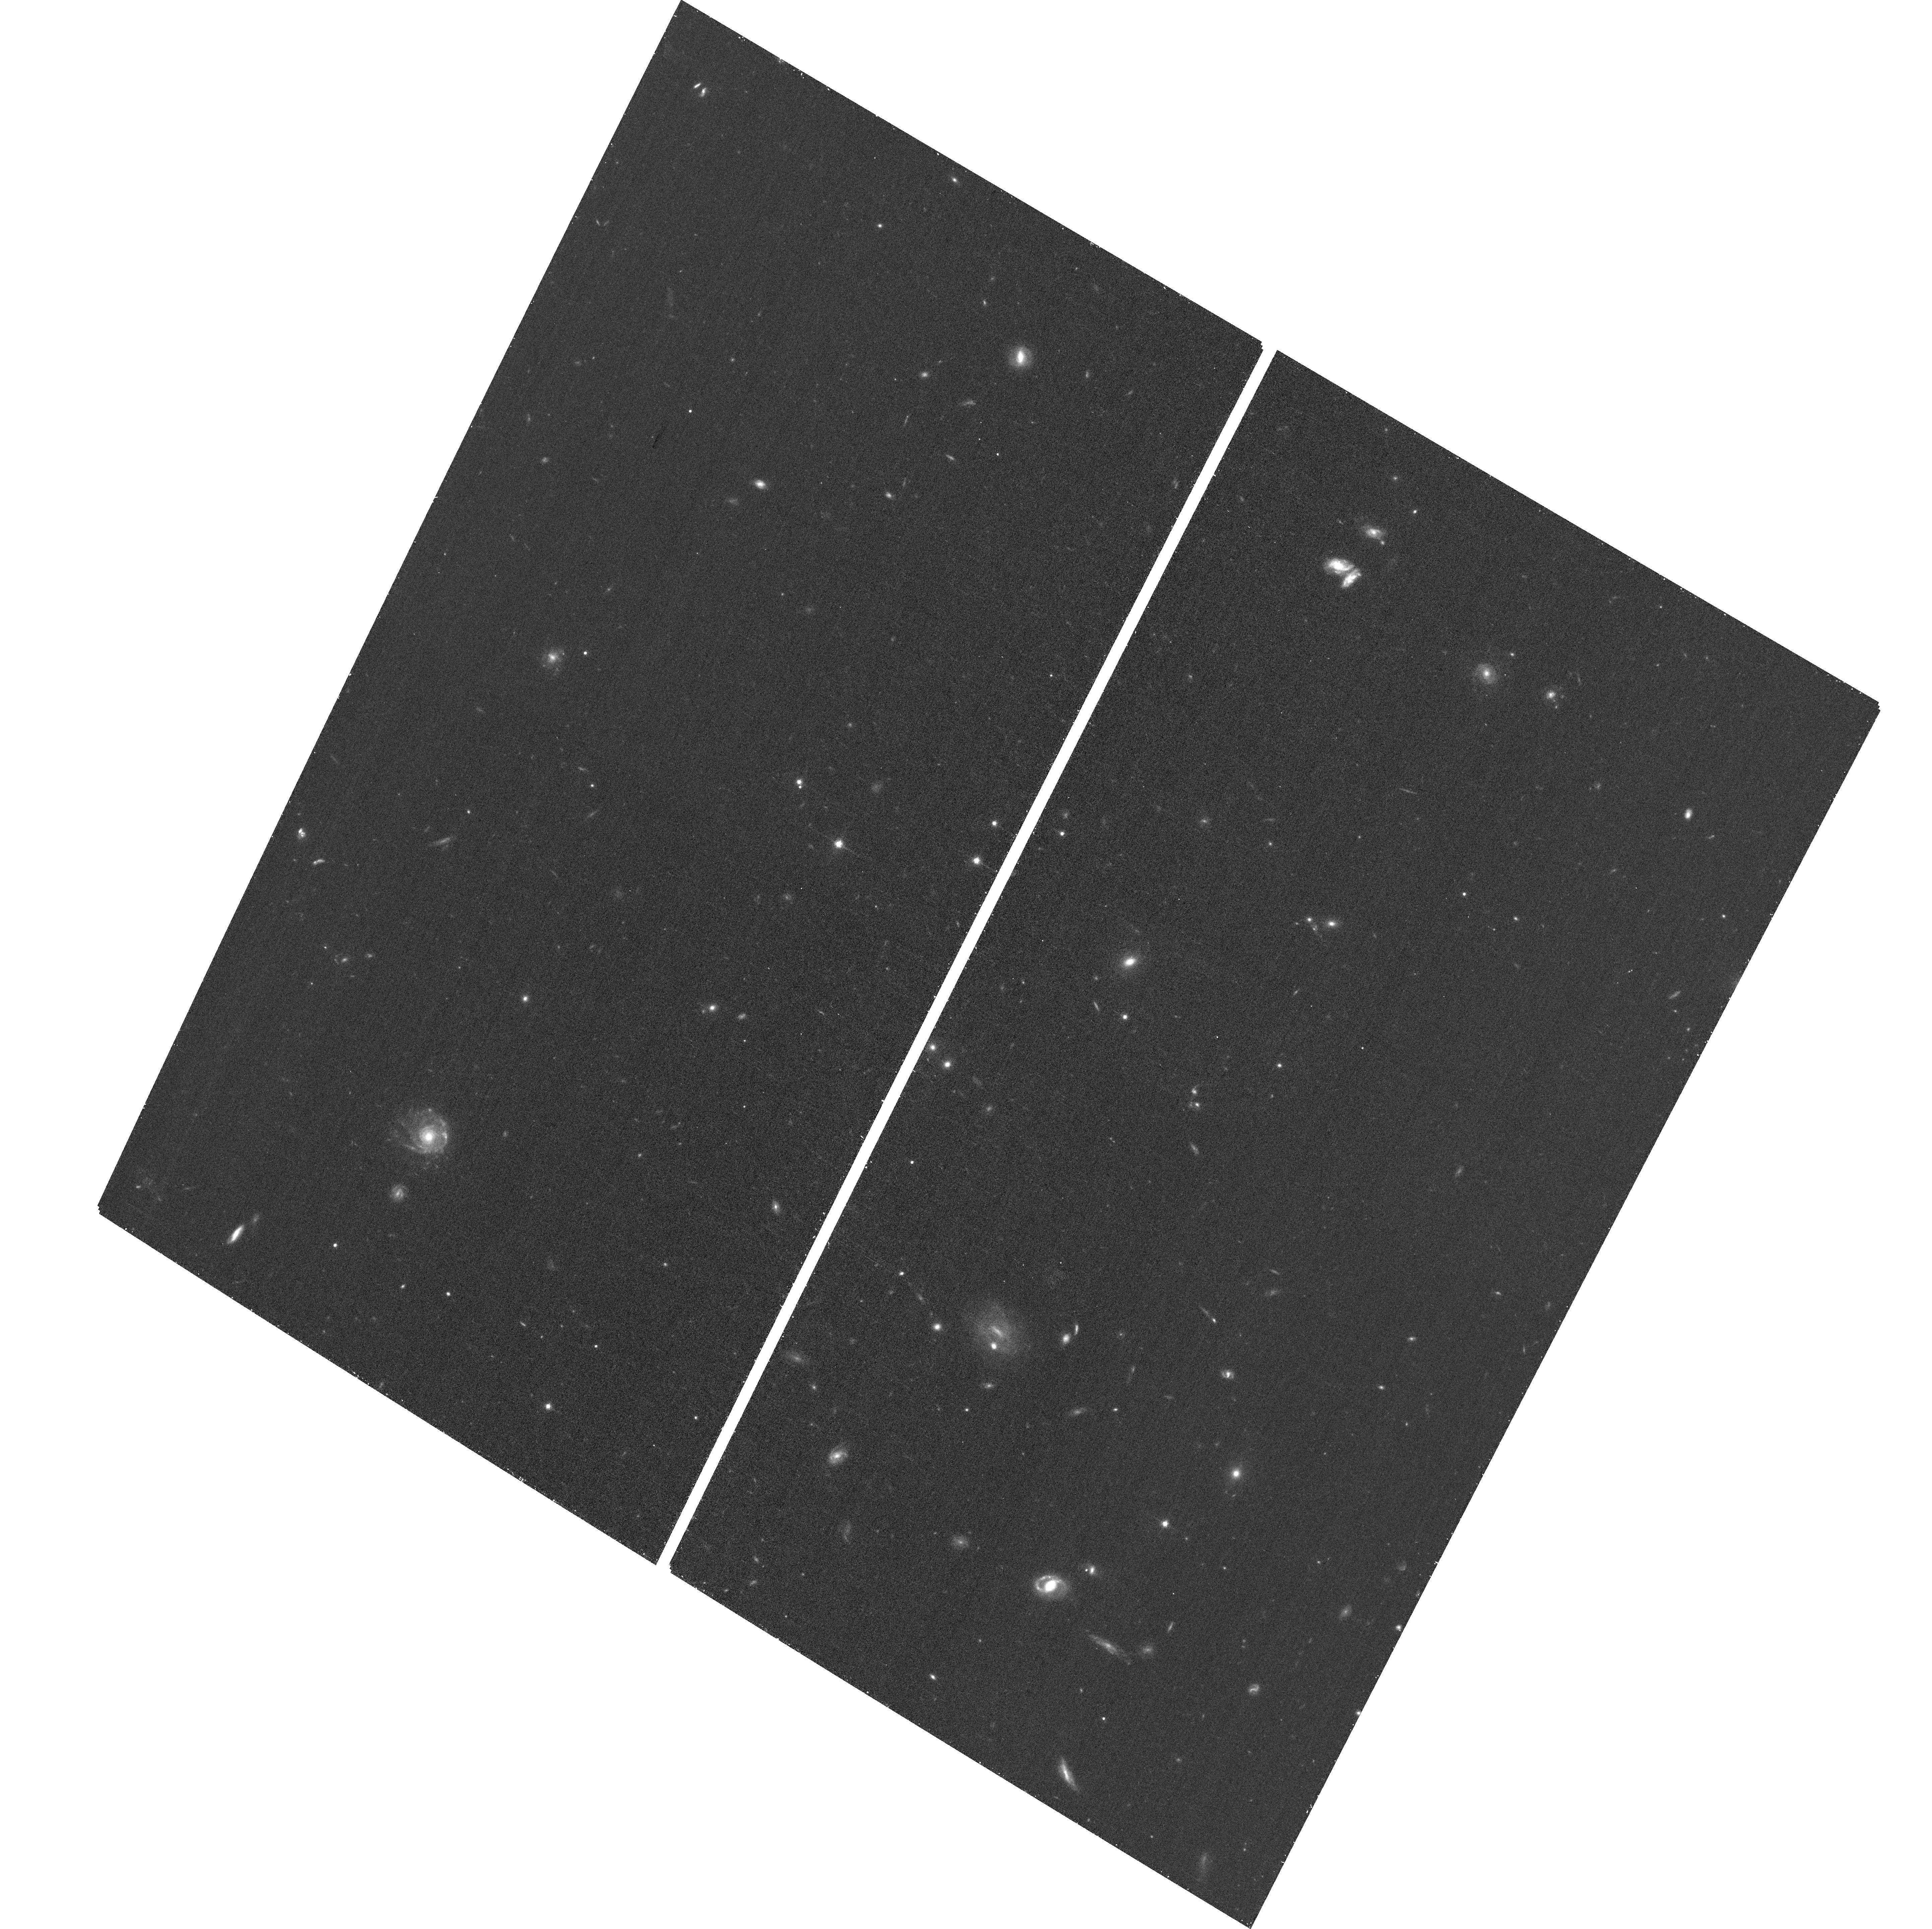
Target: GRB190114C
Instrument: ACS/WFC
Filter: F775W
Exposure: 17 min
Observation ID: hst_15979_02_acs_wfc_f775w_je4602

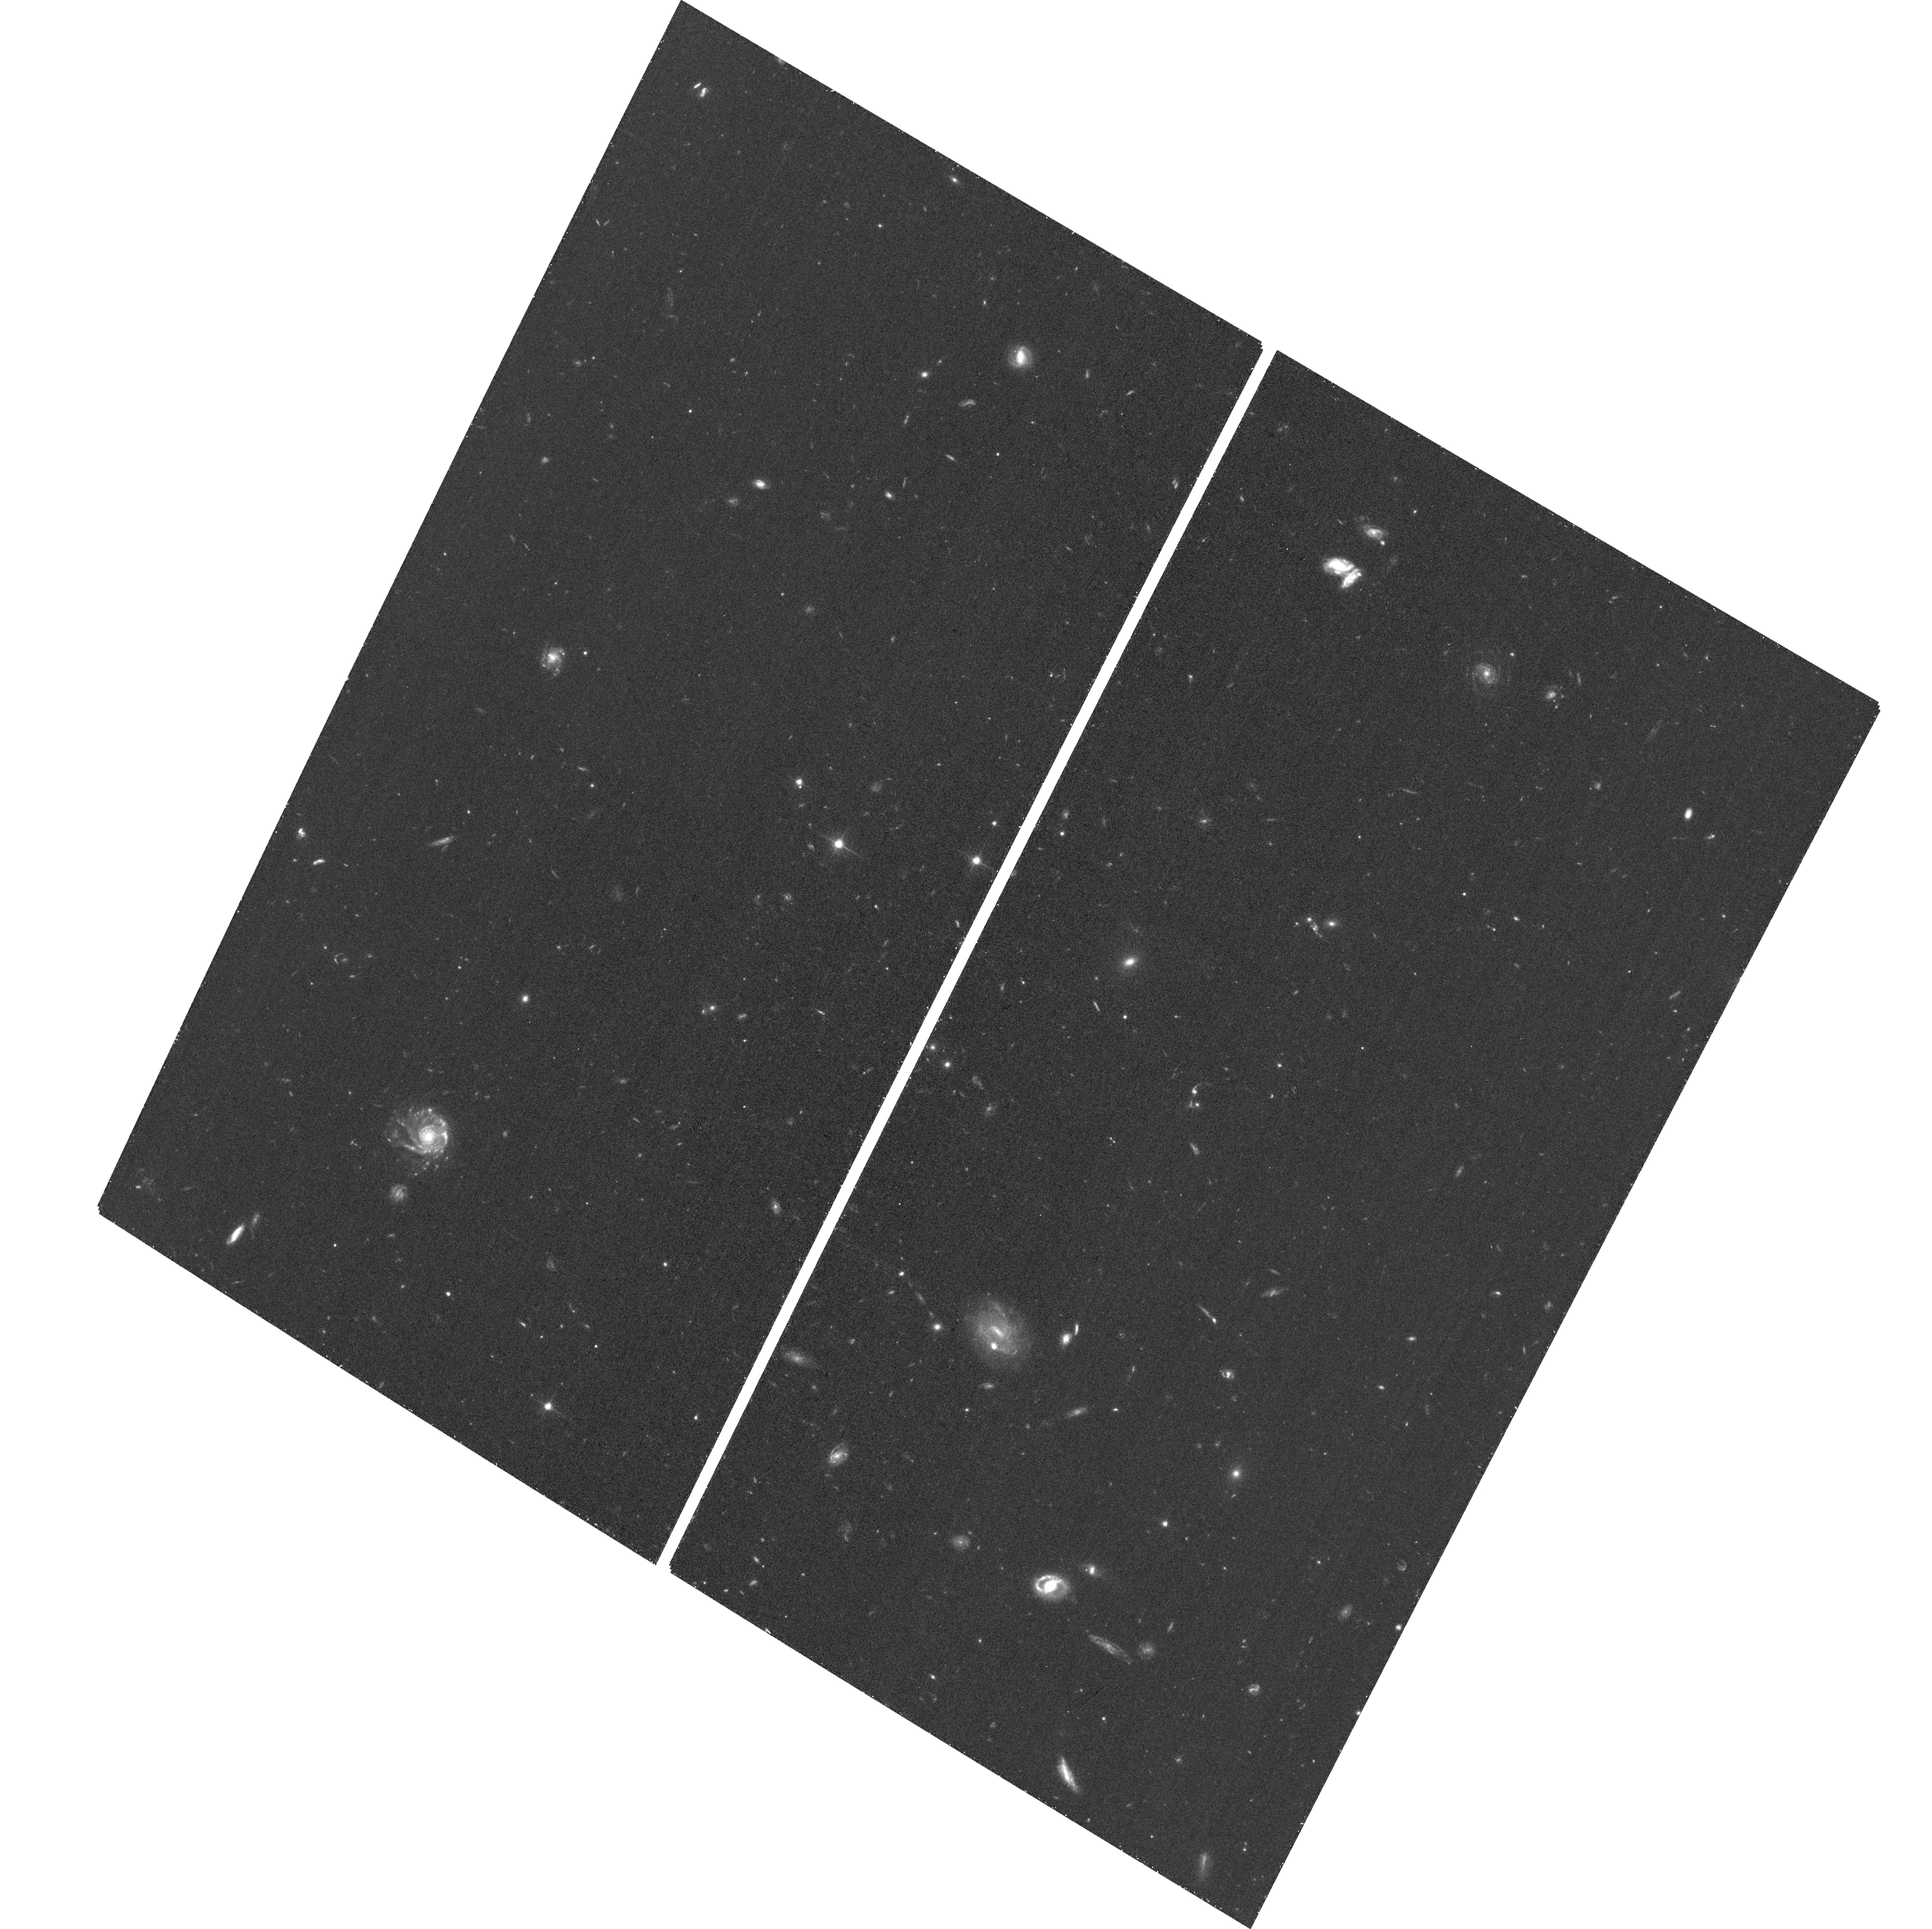
Target: GRB190114C
Instrument: ACS/WFC
Filter: F606W
Exposure: 23 min
Observation ID: hst_15979_02_acs_wfc_f606w_je4602

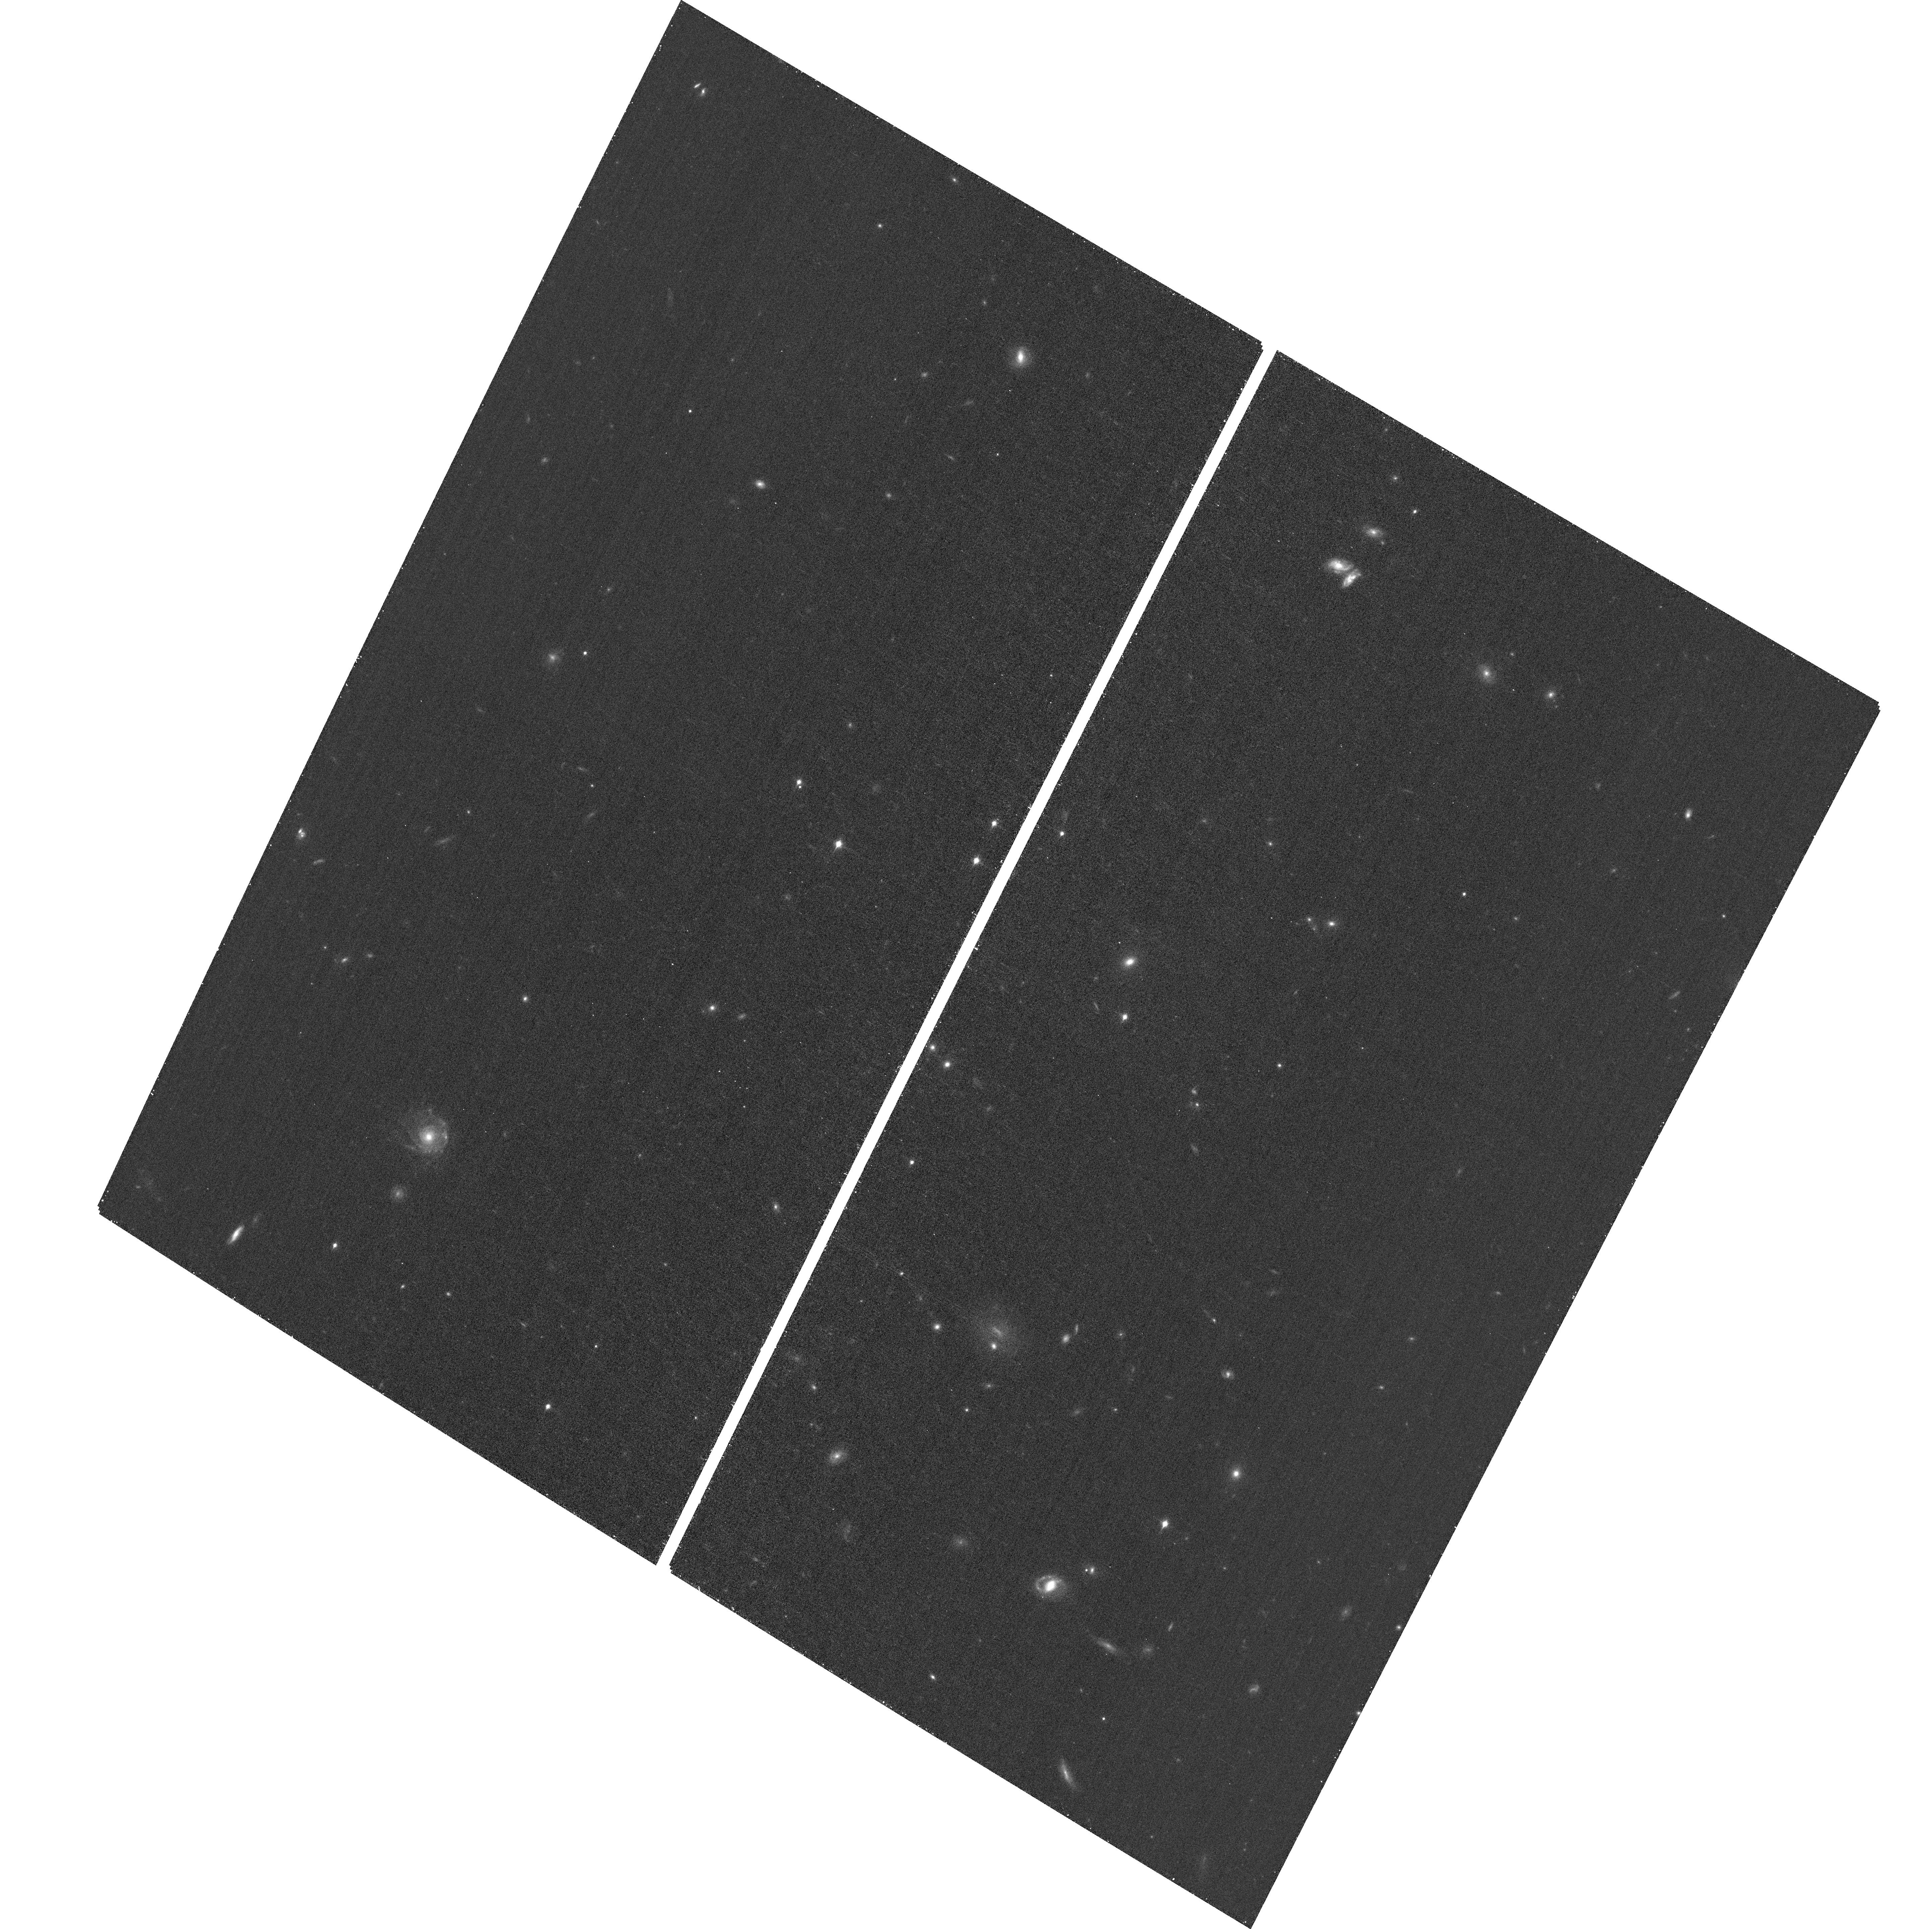
Target: GRB190114C
Instrument: ACS/WFC
Filter: F850LP
Exposure: 18 min
Observation ID: hst_15979_02_acs_wfc_f850lp_je4602

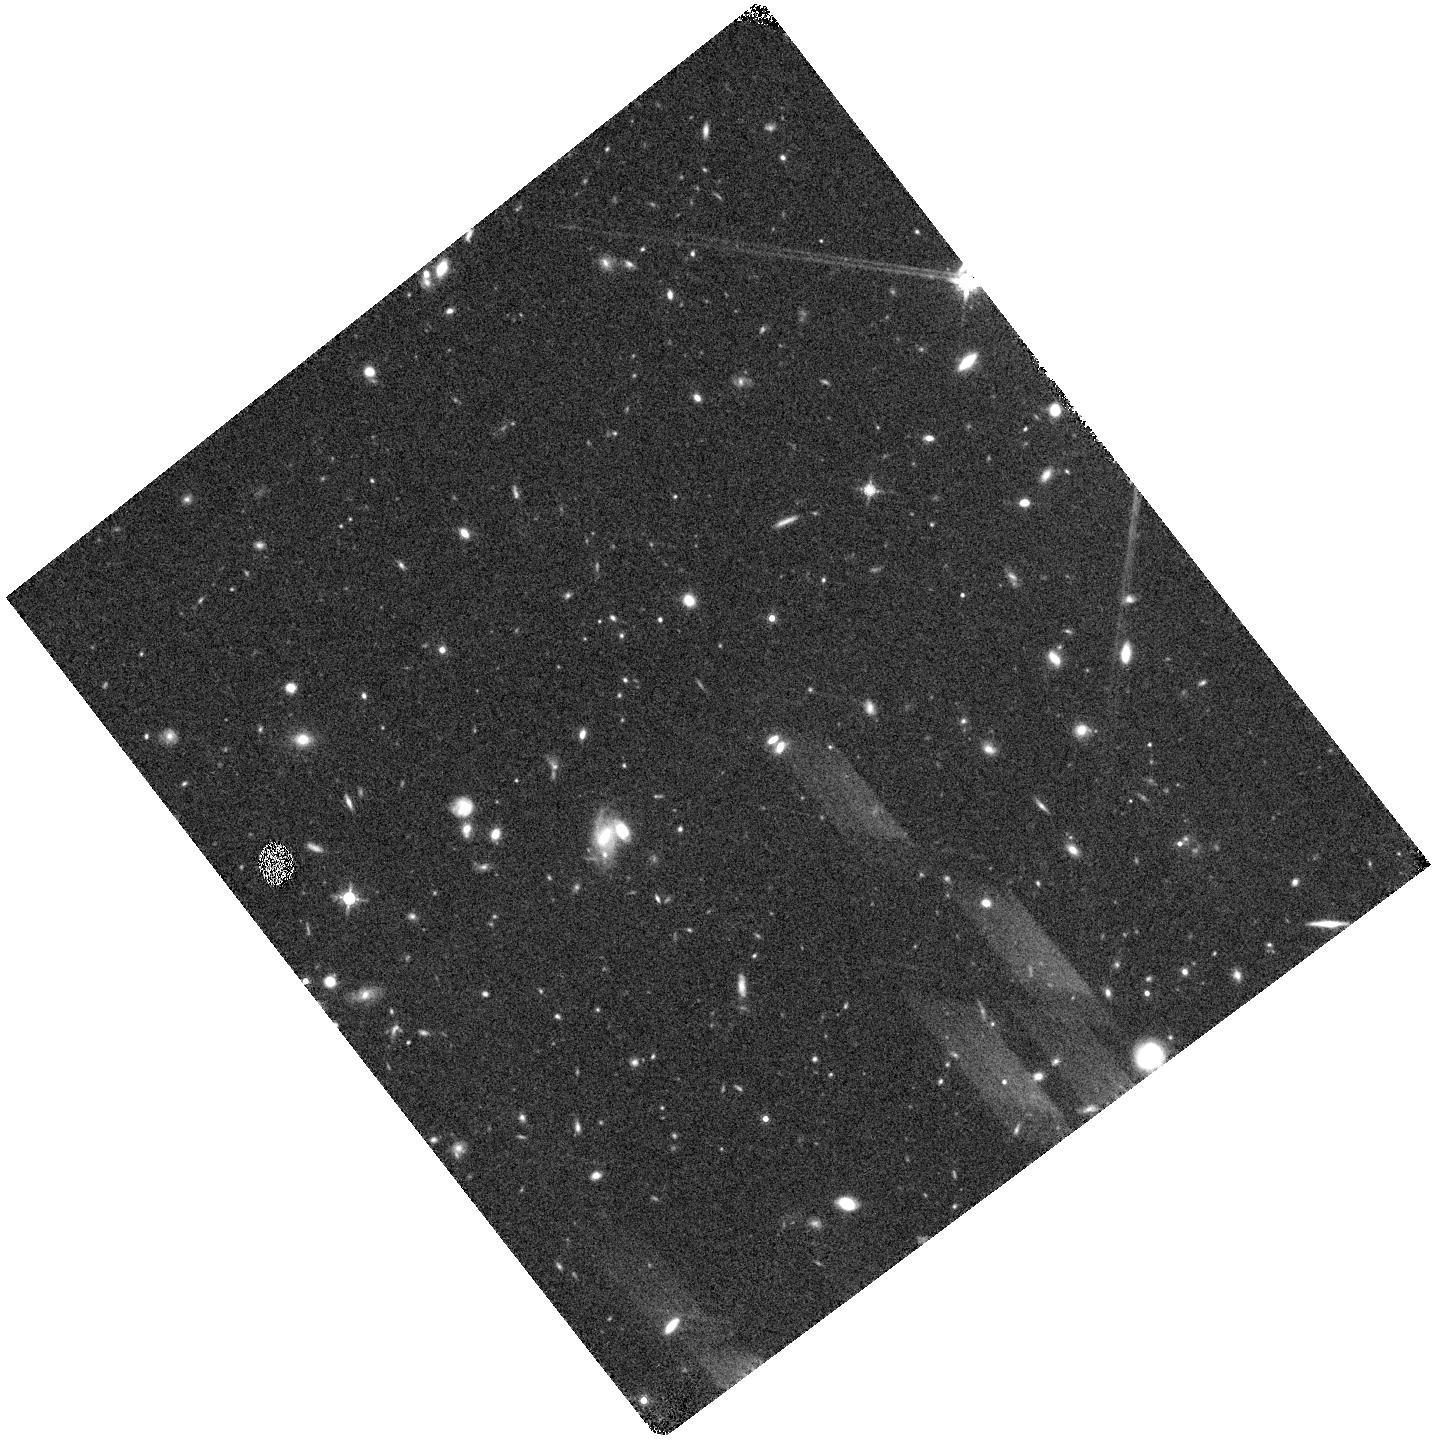
Target: GRB190114C
Instrument: WFC3/IR
Filter: F160W
Exposure: 20 min
Observation ID: hst_15979_01_wfc3_ir_f160w_ie4601

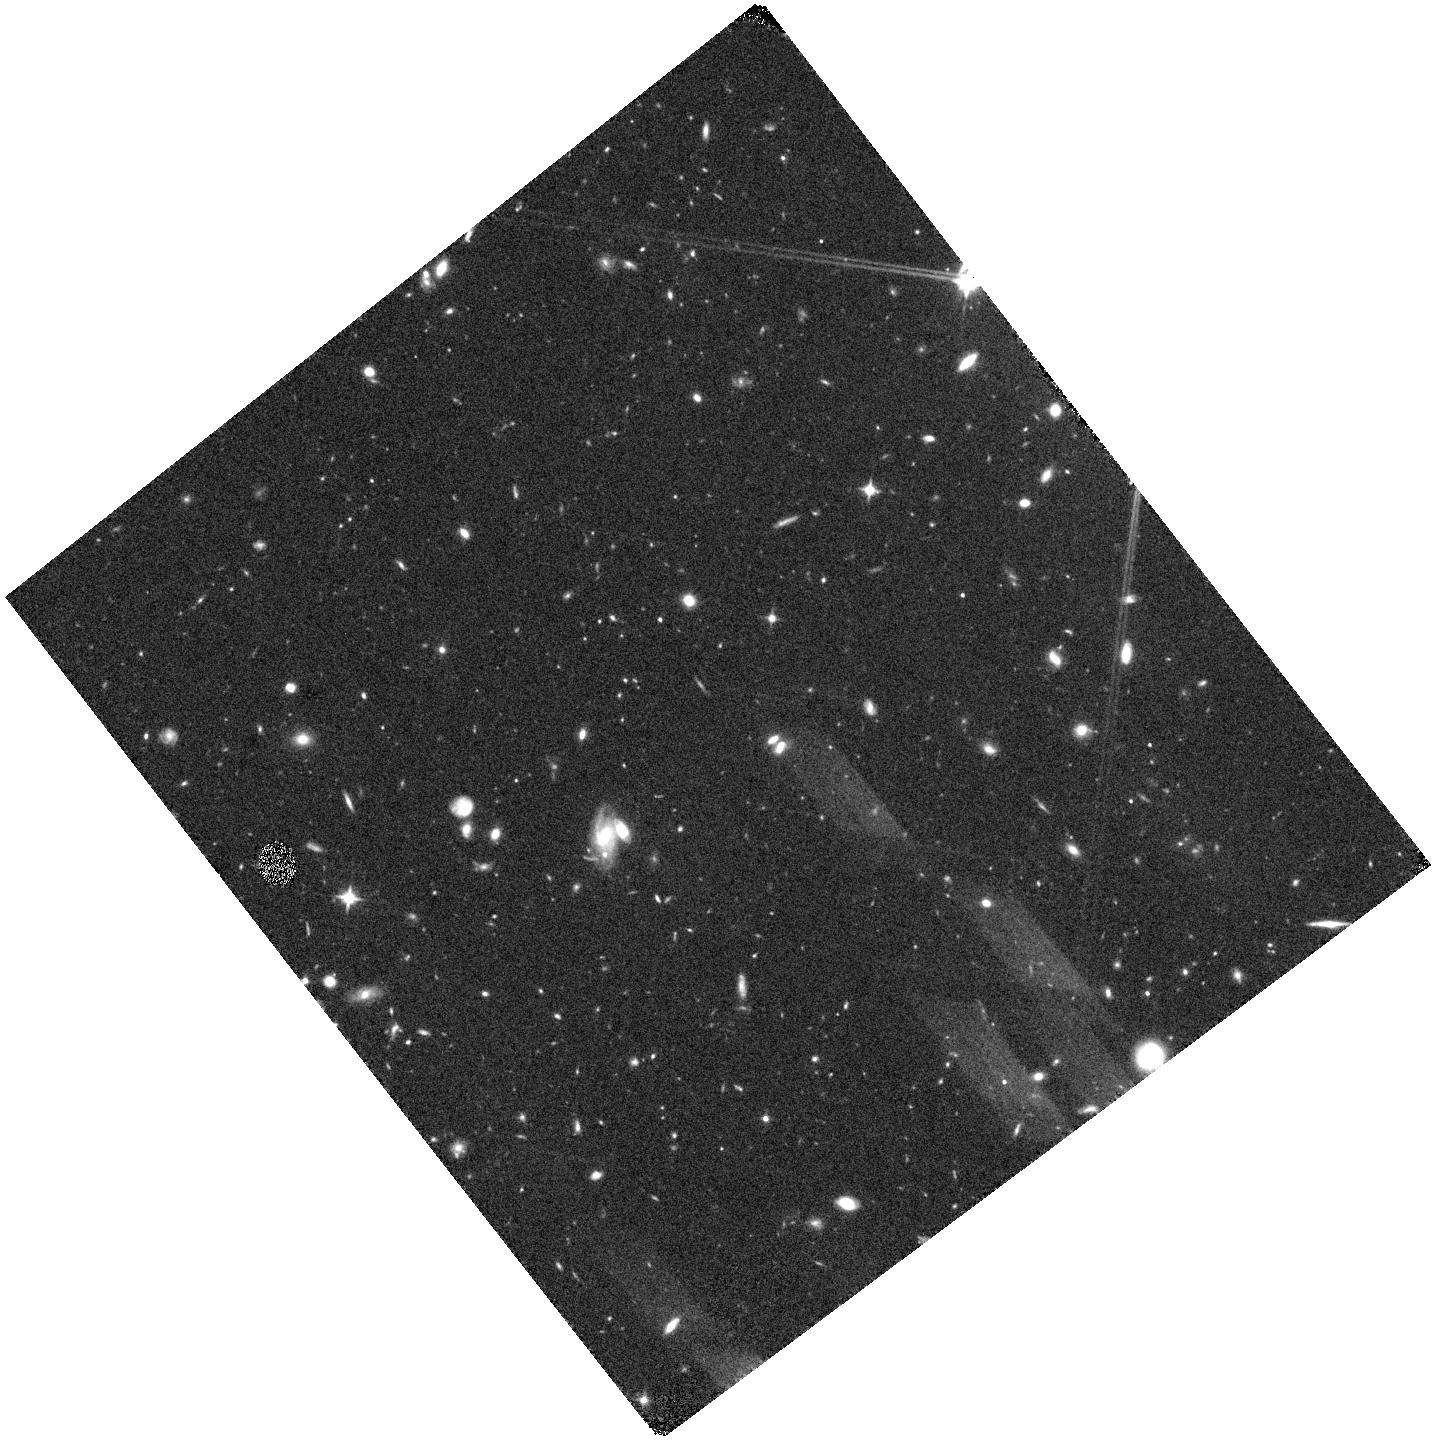
Target: GRB190114C
Instrument: WFC3/IR
Filter: F110W
Exposure: 18 min
Observation ID: hst_15979_01_wfc3_ir_f110w_ie4601

Unpicking the exceptional properties of the first TeV emitting gamma-ray burst (PI: Levan, Andrew James)

Several thousand gamma-ray bursts (GRBs) have now been detected, lasting from a fraction of a second to several hours, and with spectral energies peaking in the hundreds of keV range. A handful of bursts have been detected at GeV energies, but very recently GRB 190114C became the first GRB to be identified in the TeV regime via the detection of a flash of Chernkov light by the MAGIC telescope. This detection offers a new window on the GRB phenomena, probing the generation of these extreme photons, as well as a route to testing the scattering of such photons off the Extragalactic Background Light (EBL). The environment of the burst is also exceptional, being extremely dense and perhaps indicating a link between the very high energy emisison and environment, as suggested by some models. Our proposed HST observaitons will track the late time behaviour of the counterpart, disentangle the supernova, afterglow and host emission and determine if the physics of this unique burst differs from that seen in other examples. The observations will also characterise the environment in emission, dissecting it at higher resolution than possible from the ground and tying the emission to absorption properties. Finally, the observations will measure the optical photon density close to the GRB itself (i.e. in the host), and hence the contribution of these photons to the scattering of very high energy light (i.e. the total of local to the burst + EBL). This in turn will enable the determination of the true energetics of the burst at TeV energies and test scattering models in the EBL, both key questions in high energy astrophysics and cosmology.